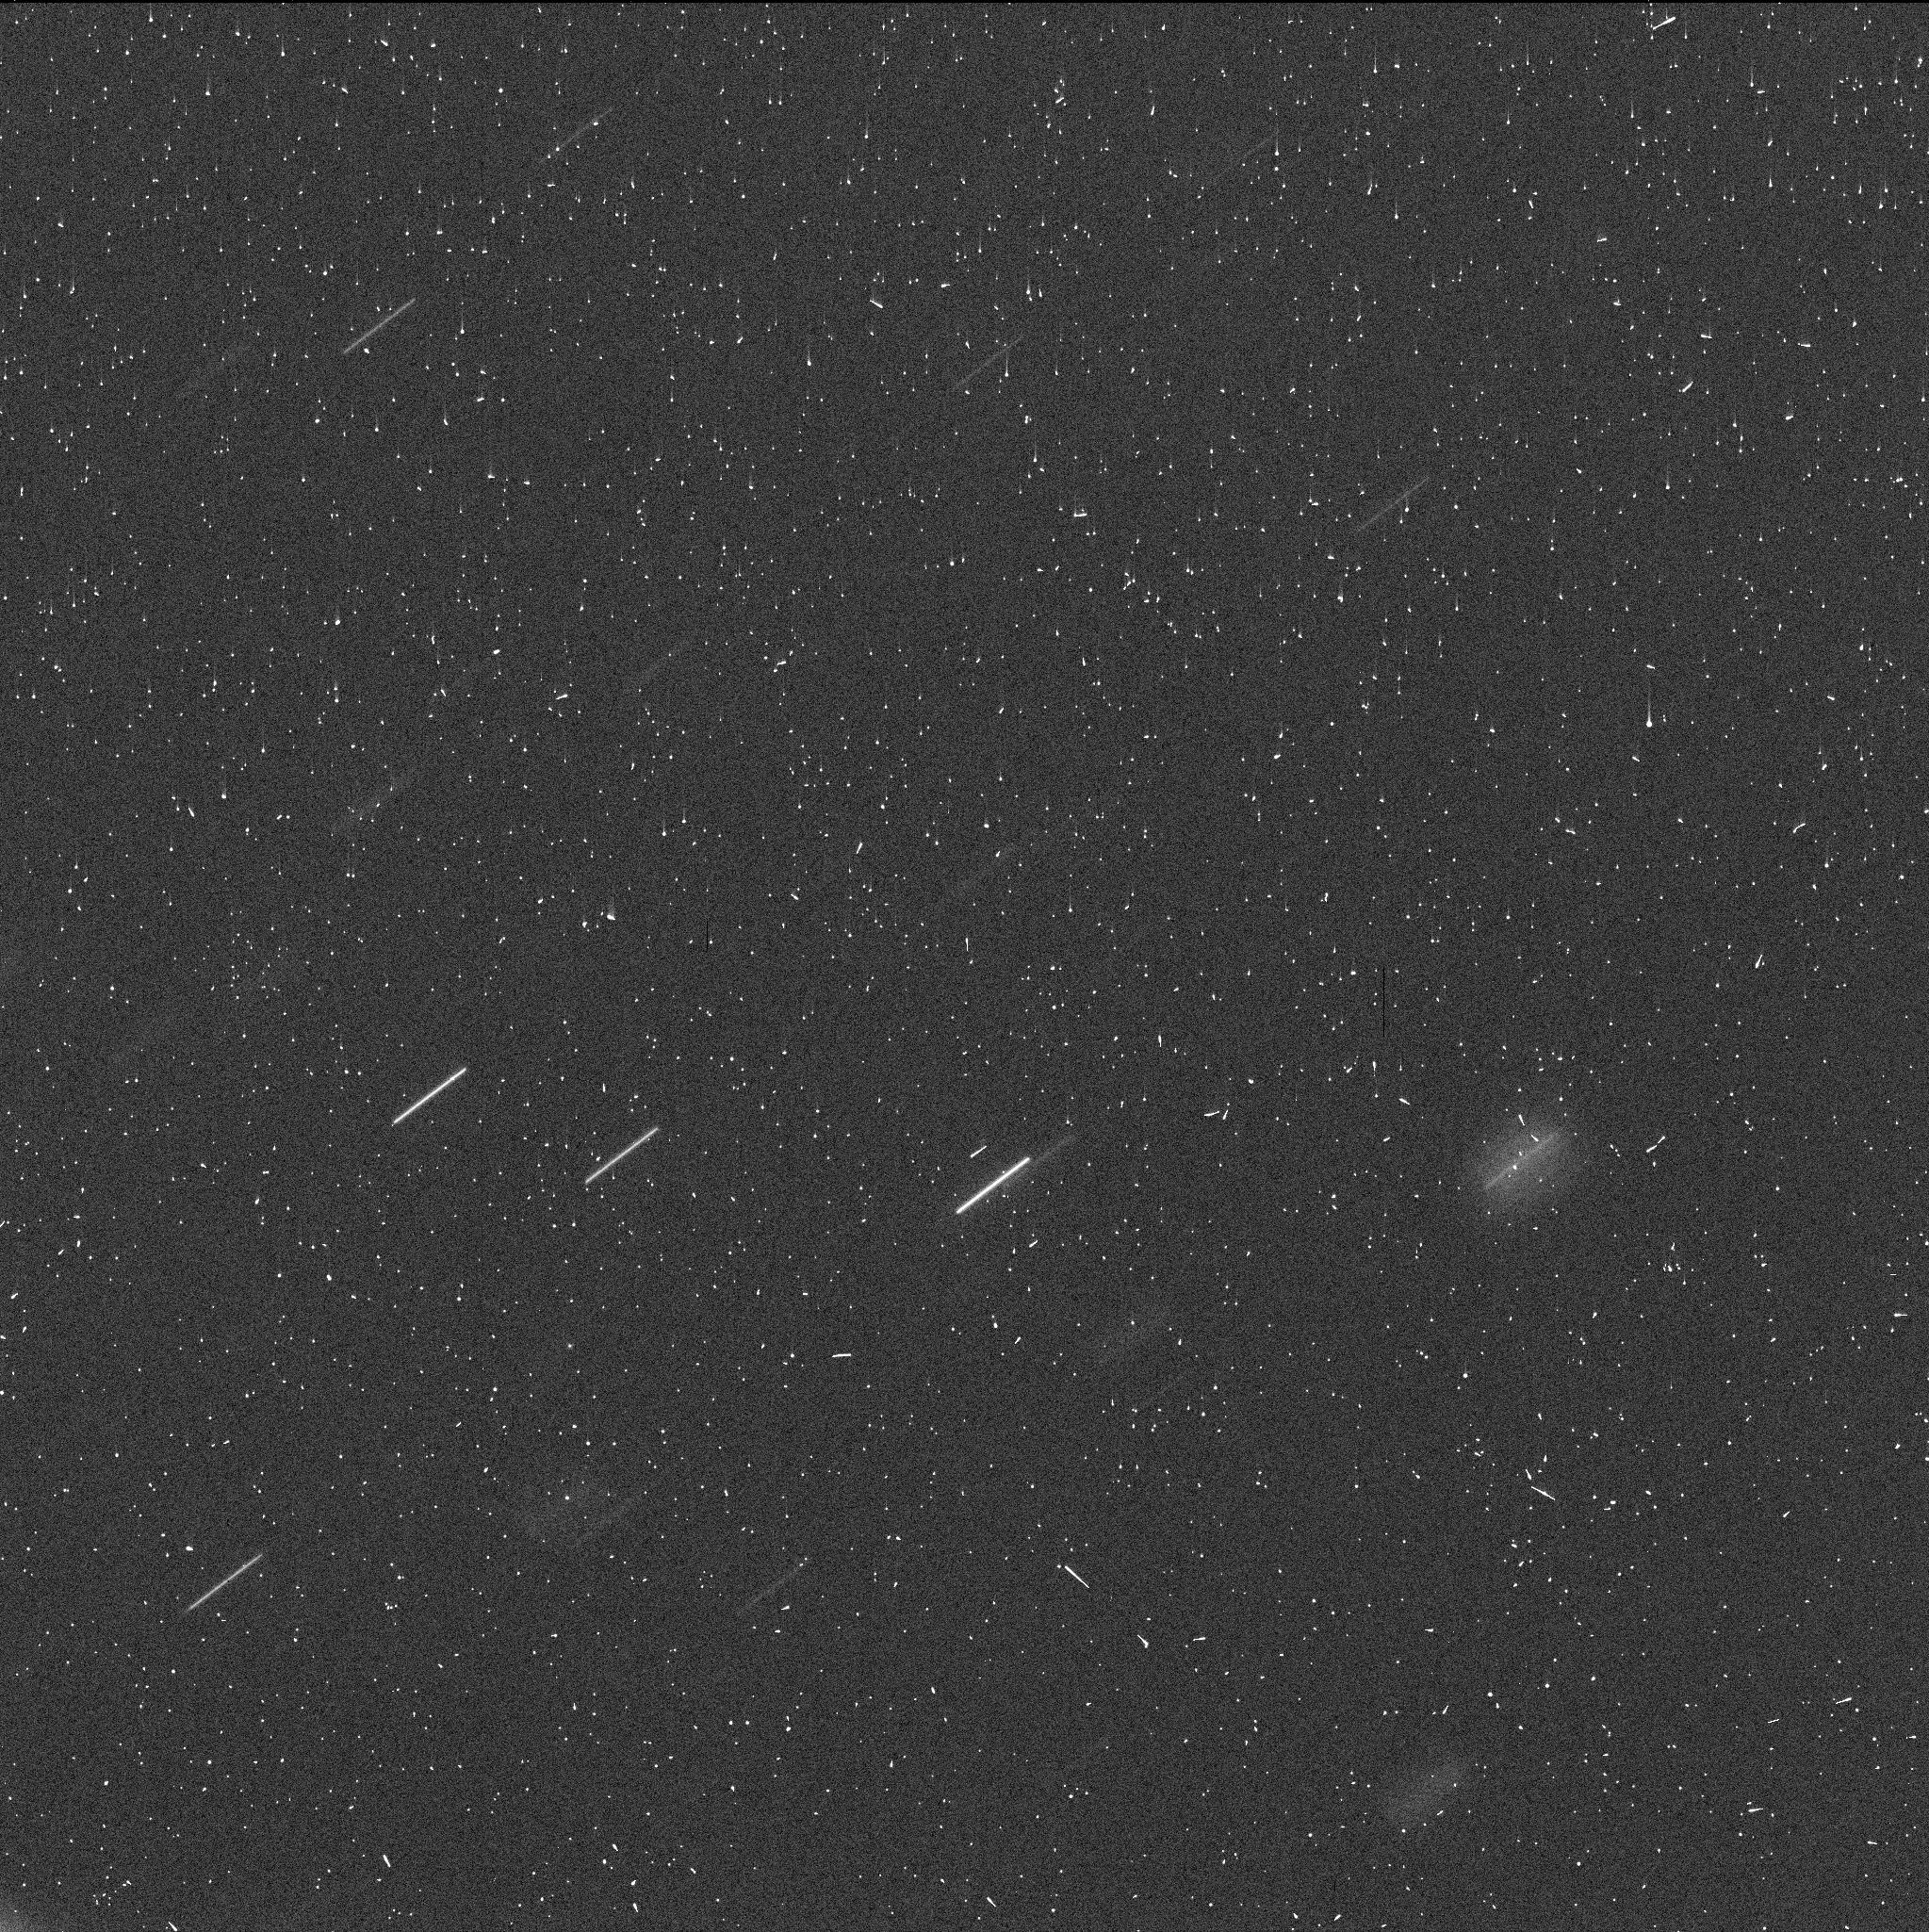
Target: P2020-O1
Instrument: WFC3/UVIS
Filter: F350LP
Exposure: 4 min
Observation ID: iehm02fjq

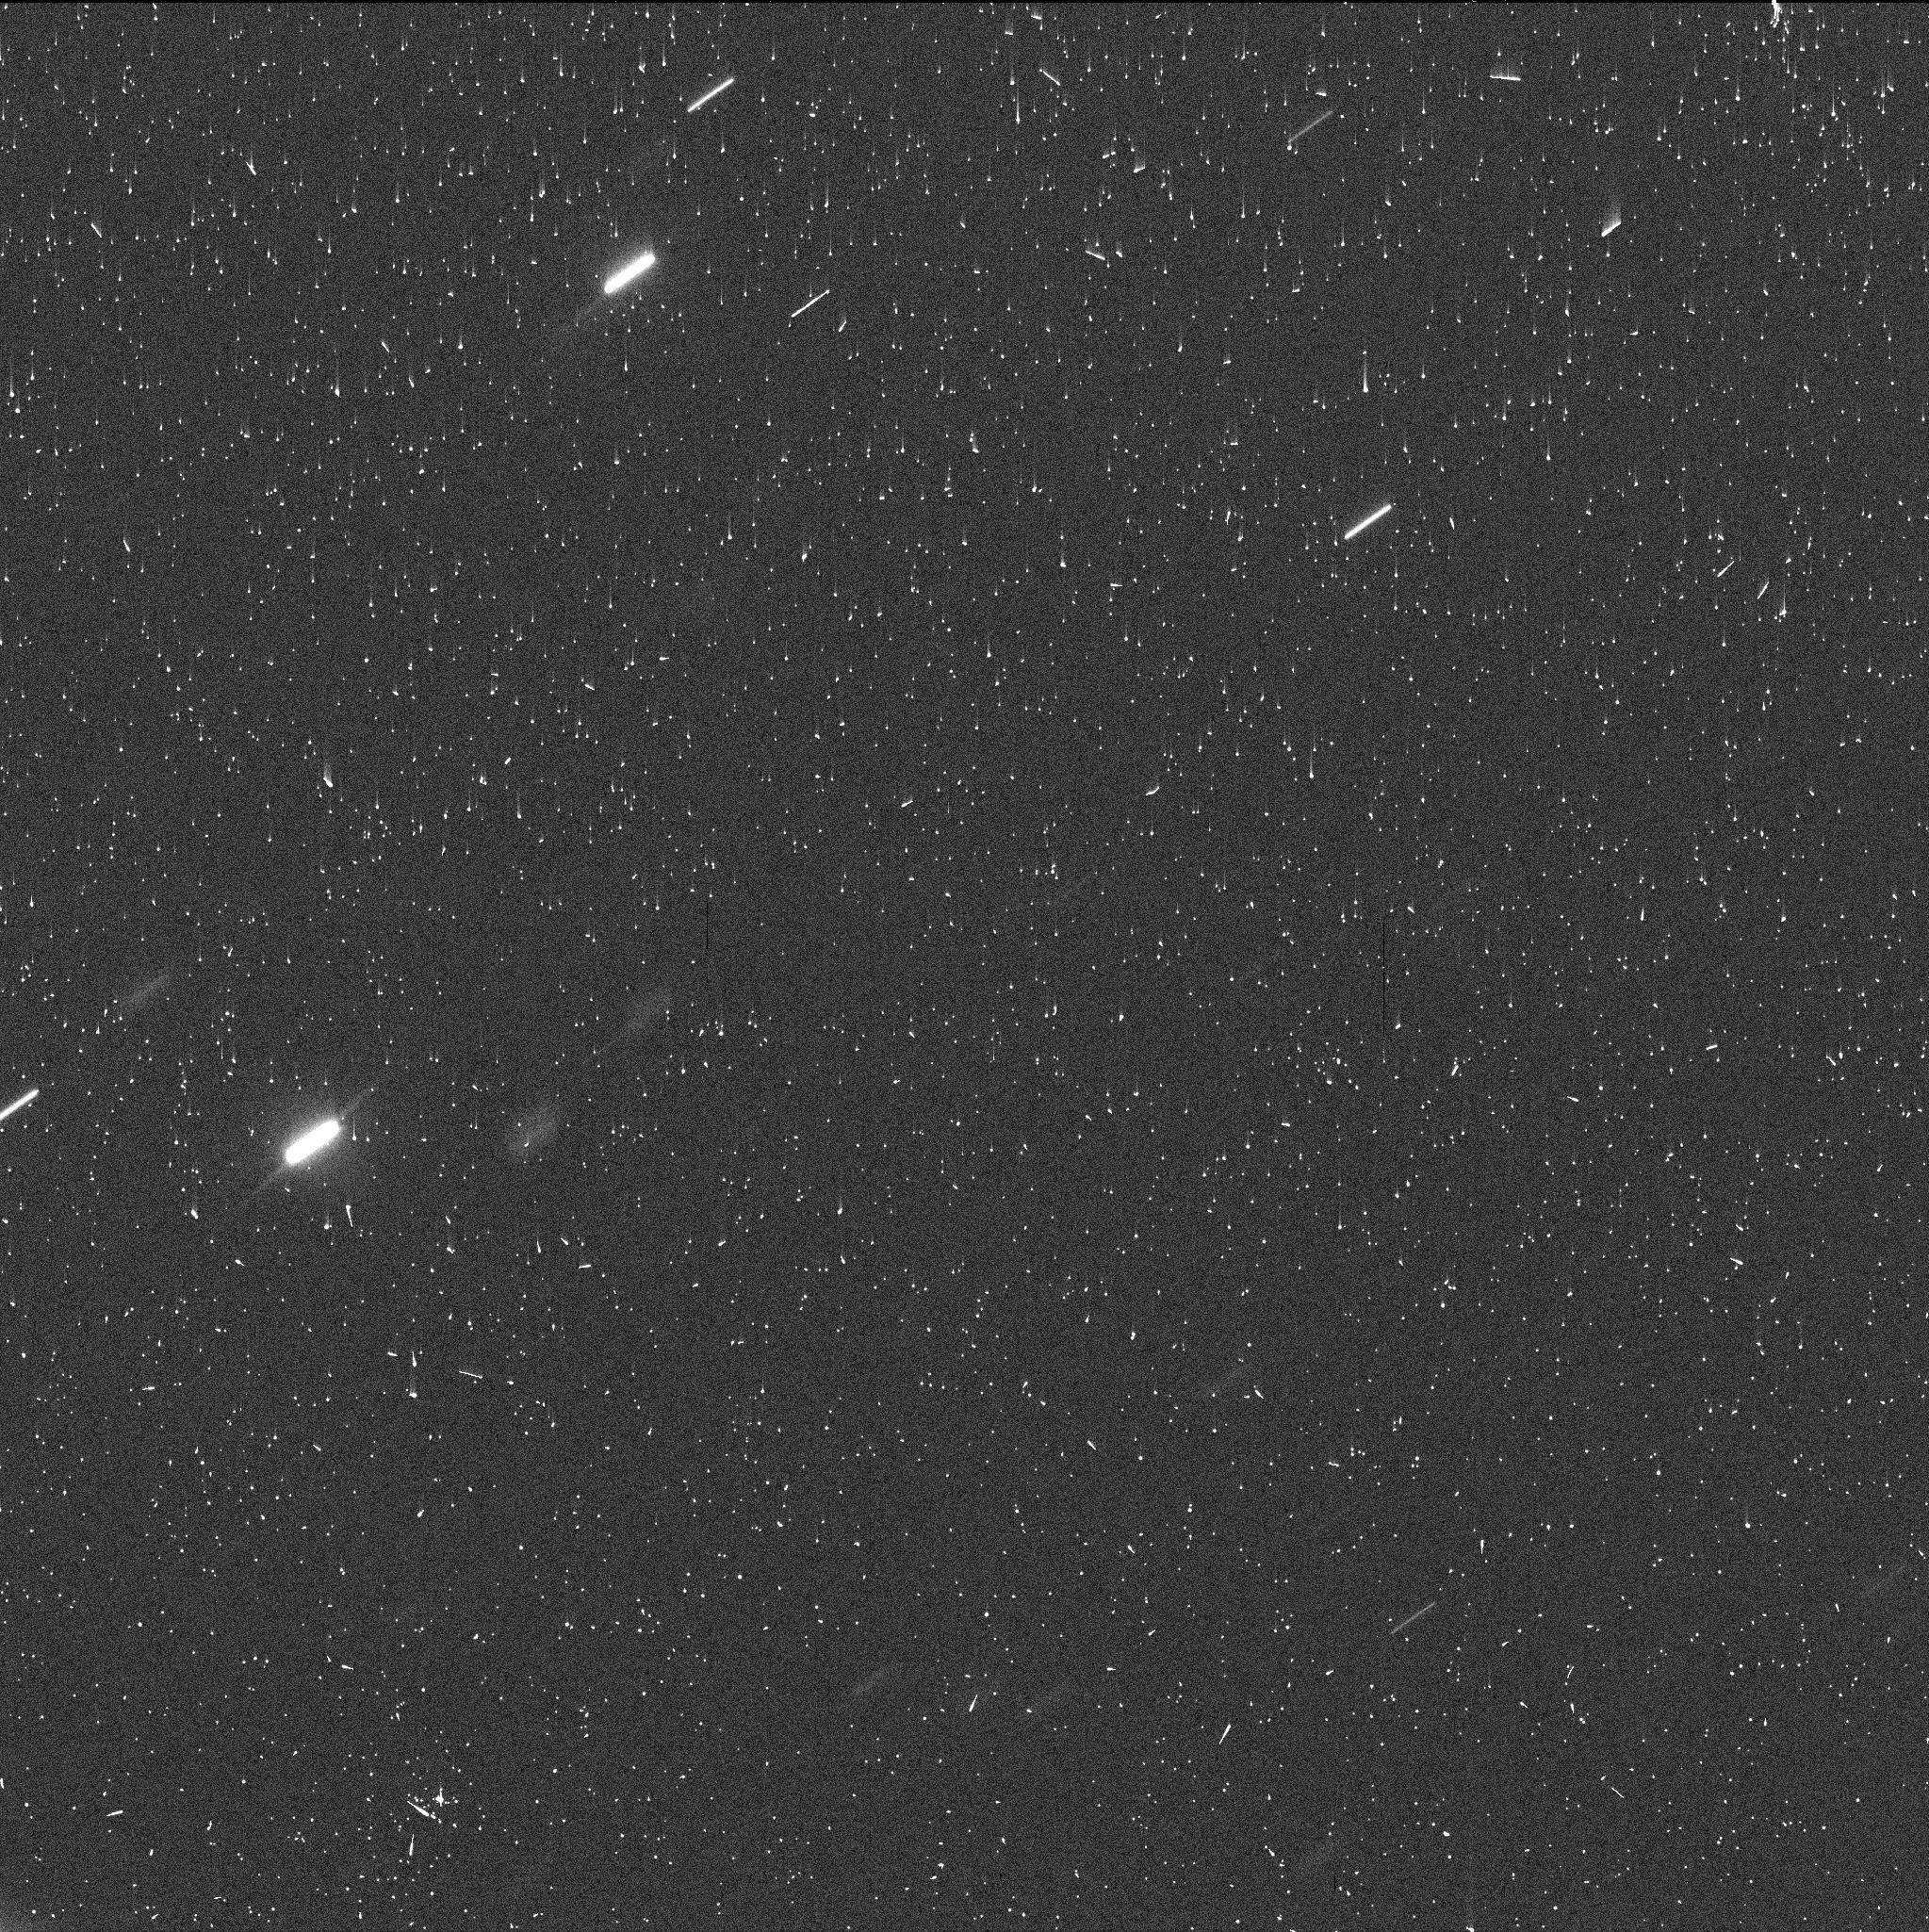
Target: P2020-O1-V3
Instrument: WFC3/UVIS
Filter: F350LP
Exposure: 4 min
Observation ID: iehm04laq

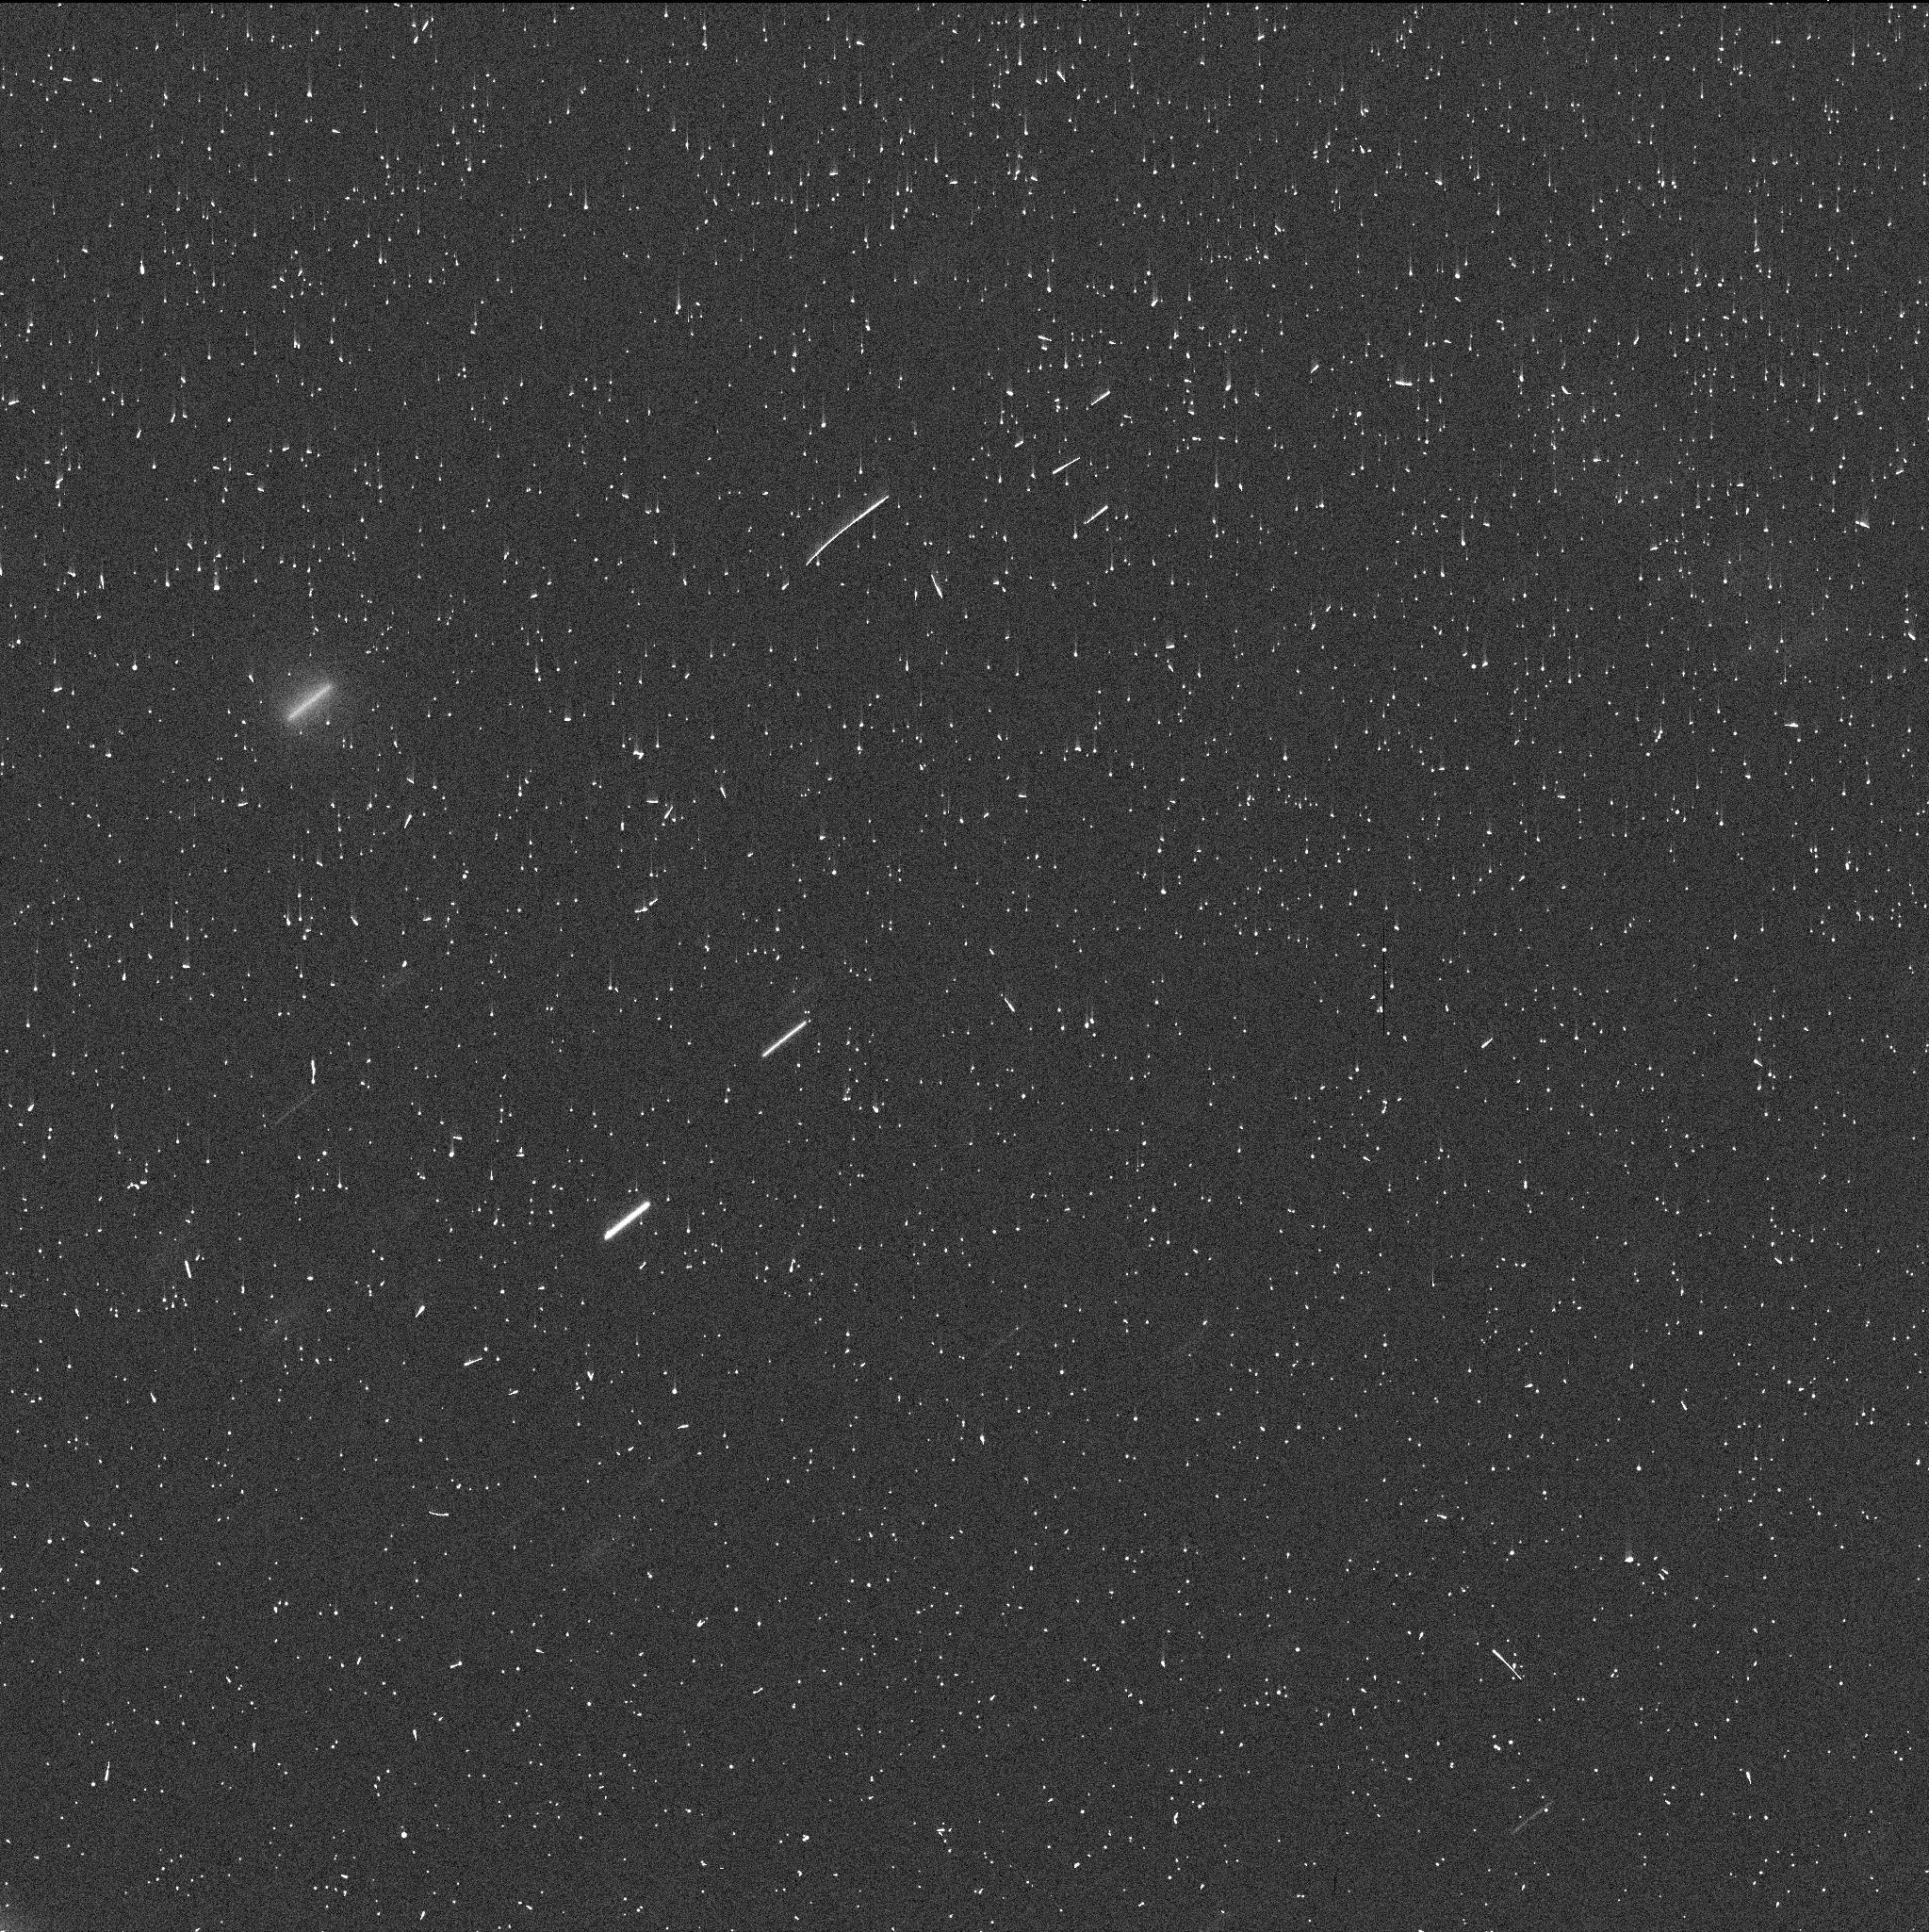
Target: P2020-O1-V3
Instrument: WFC3/UVIS
Filter: F350LP
Exposure: 4 min
Observation ID: iehm03l3q

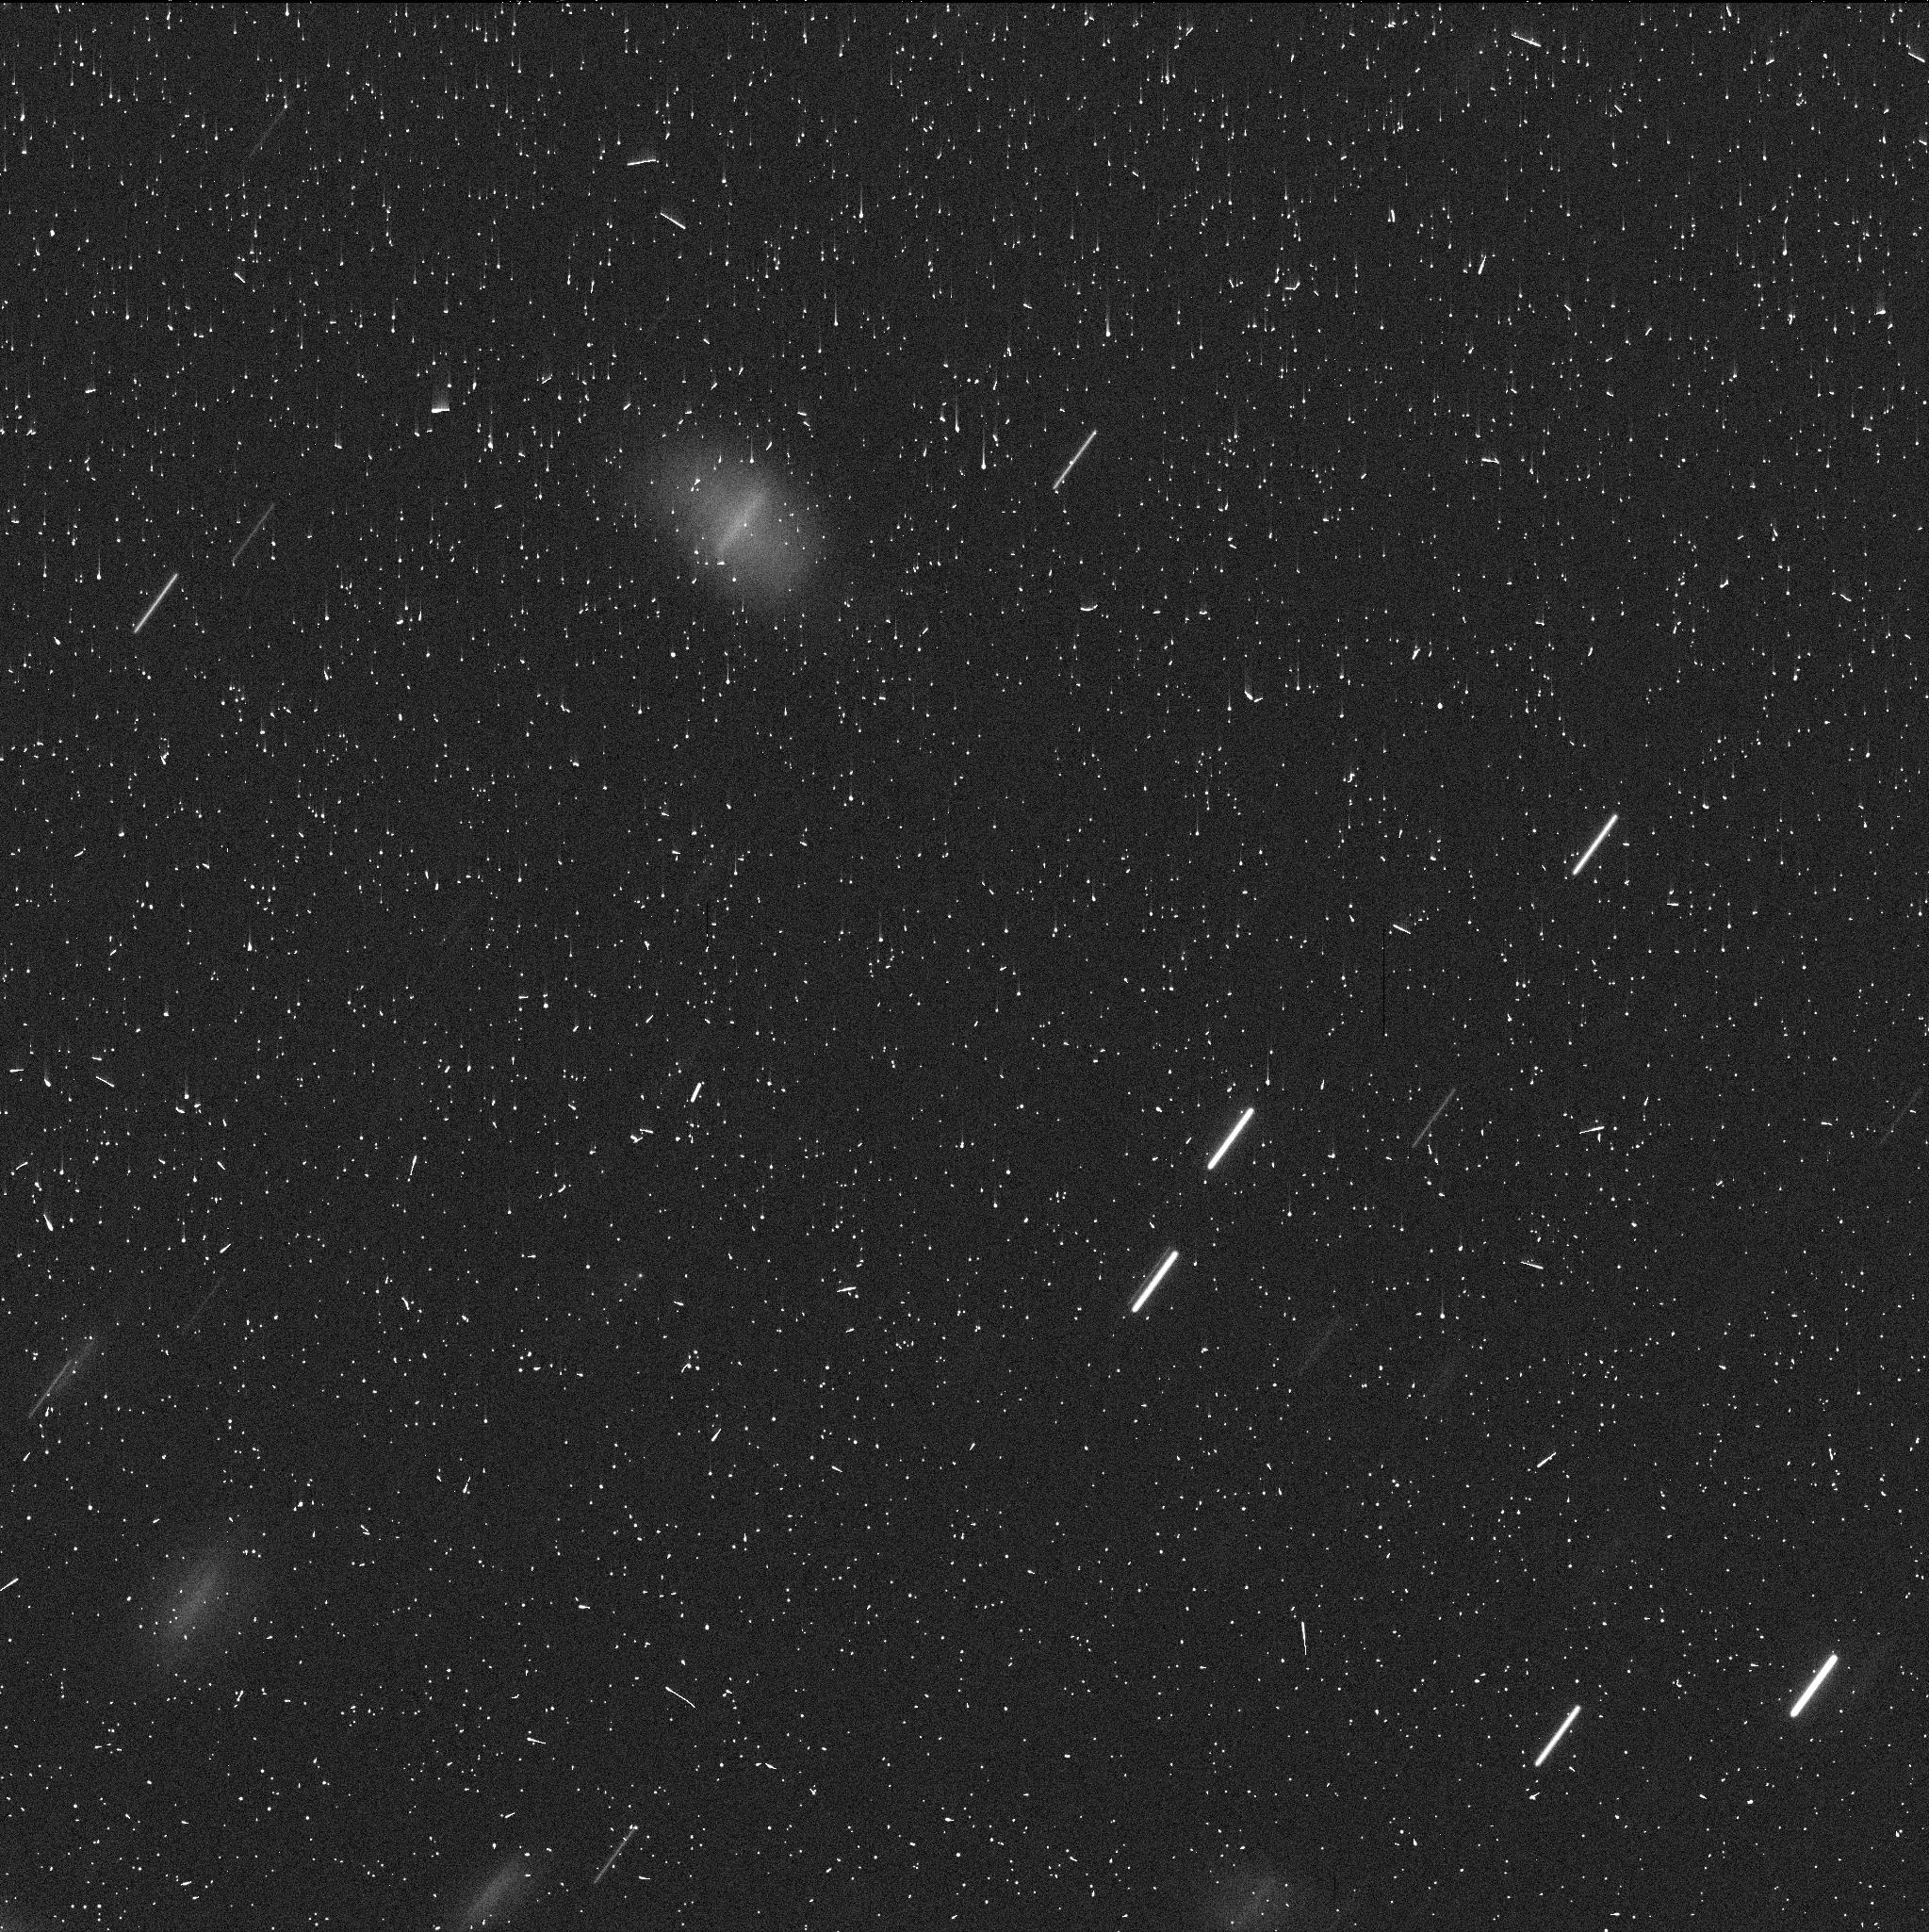
Target: P2020-O1
Instrument: WFC3/UVIS
Filter: F350LP
Exposure: 4 min
Observation ID: iehm01naq

Active Asteroid P/2020 O1 (PI: Jewitt, David)

Exploratory observations of newly discovered active asteroid P/2020 O1 show evidence for protracted mass-loss and very low velocity ejection, consistent with prolonged sublimation of ice as the driving mechanism. We request mid-Cycle time in order to refine the analysis of P/2020 O1 using data from a variety of observational geometries, coupled with a sophisticated Monte Carlo dust dynamics model. Observations at high resolution and at a range of times and geometries are needed to definitively determine the mass loss mechanism. If water ice sublimation is confirmed, P/2020 O1 would be the icy asteroid with the smallest semimajor axis (highest temperature), setting new bounds on the distribution of ice in the asteroid belt.